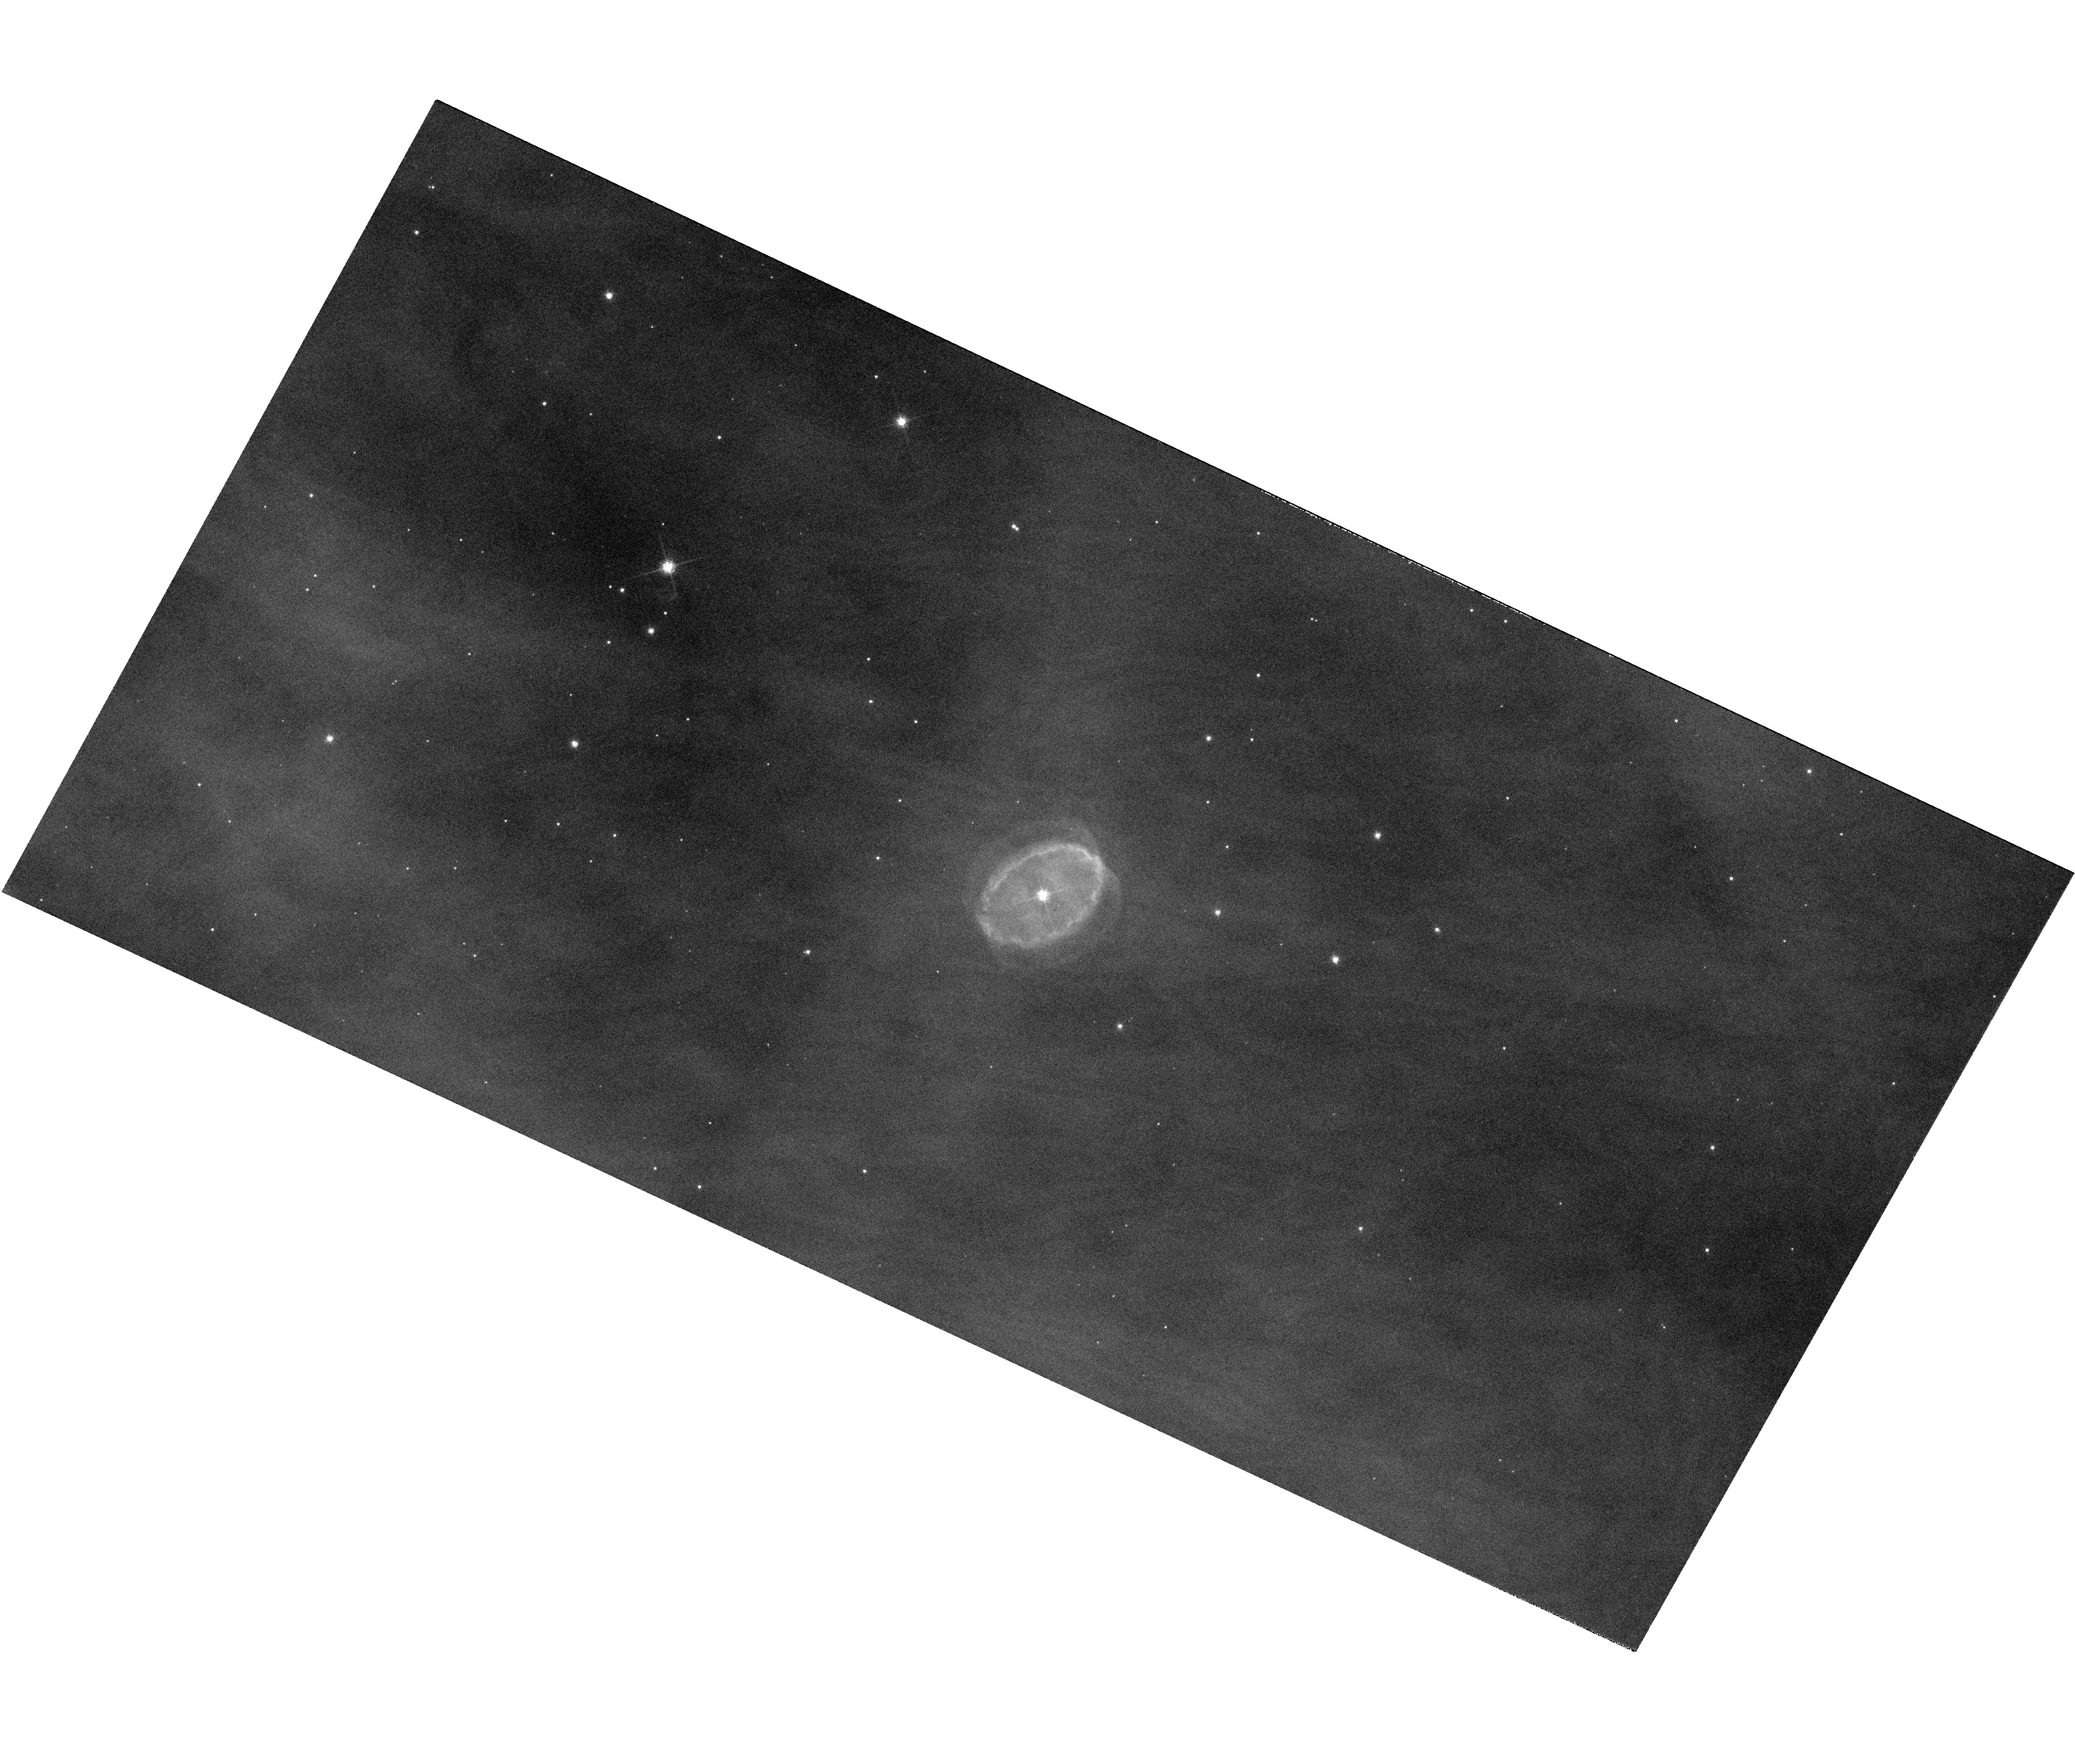
Target: SBW1. Instrument: WFC3/UVIS. Filter: F656N. Exposure: 14 min. Observation ID: hst_11637_01_wfc3_uvis_f656n_ib4i01

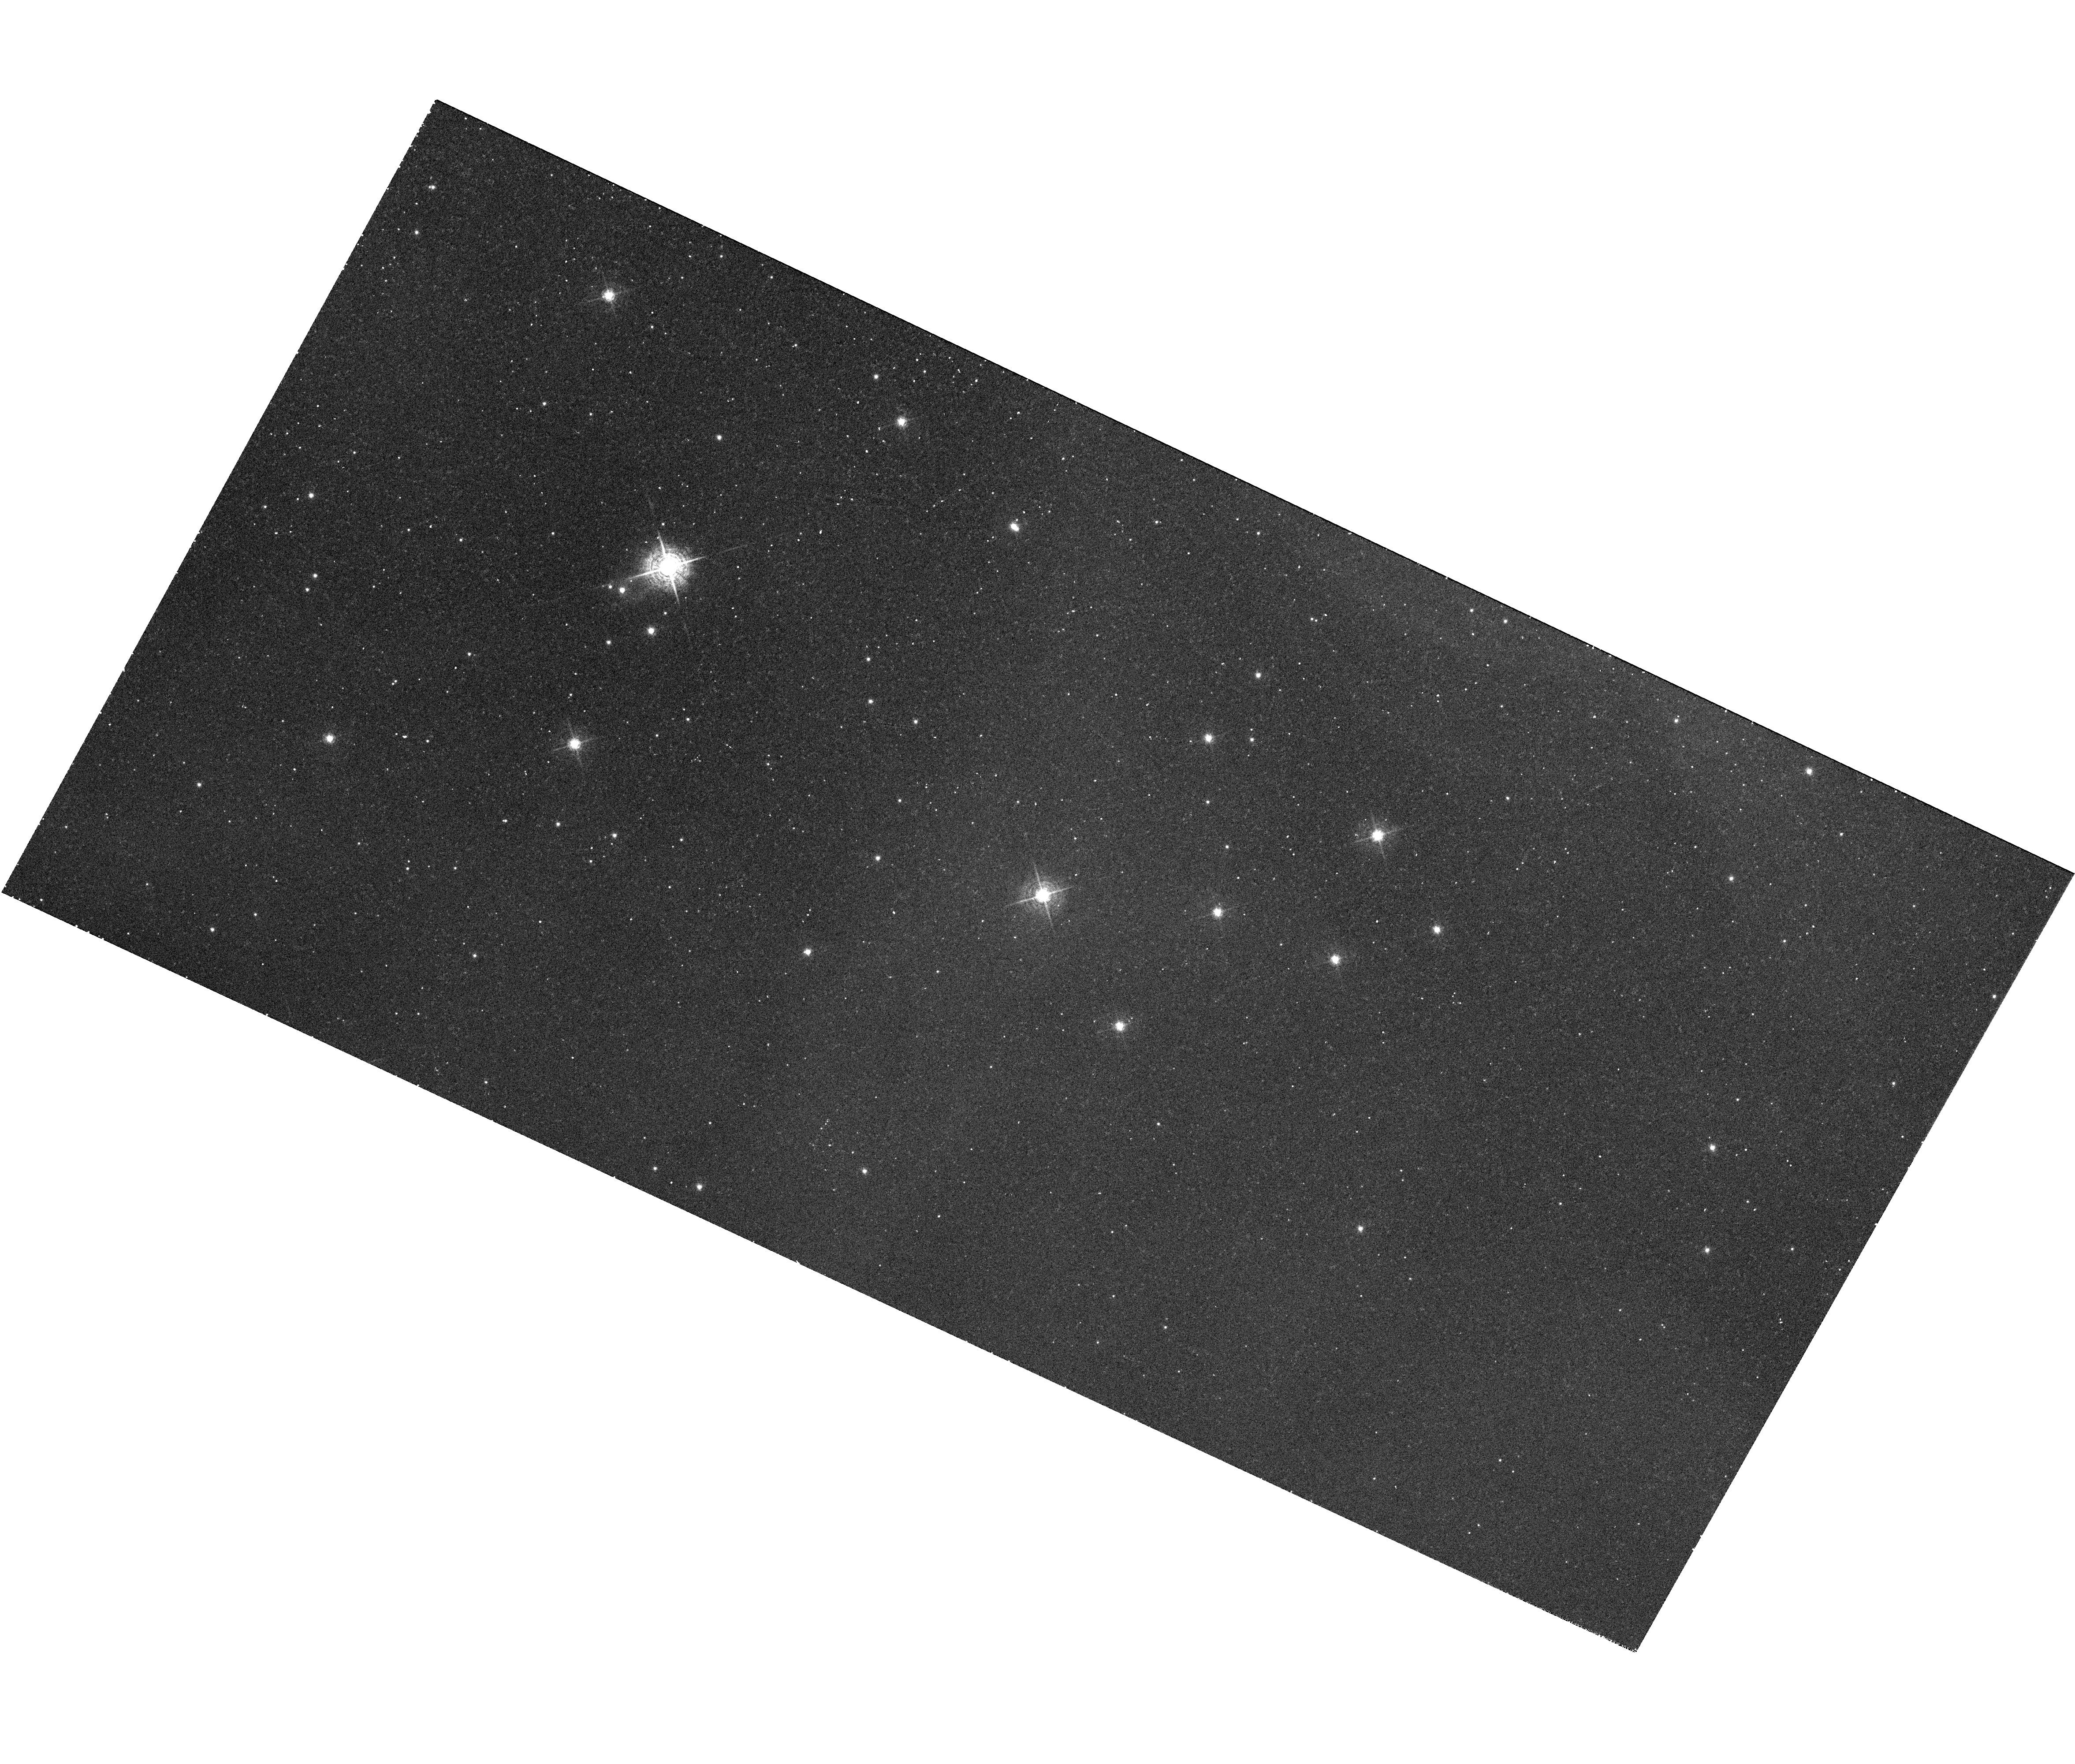
Target: SBW1. Instrument: WFC3/UVIS. Filter: F502N. Exposure: 7 min. Observation ID: hst_11637_01_wfc3_uvis_f502n_ib4i01

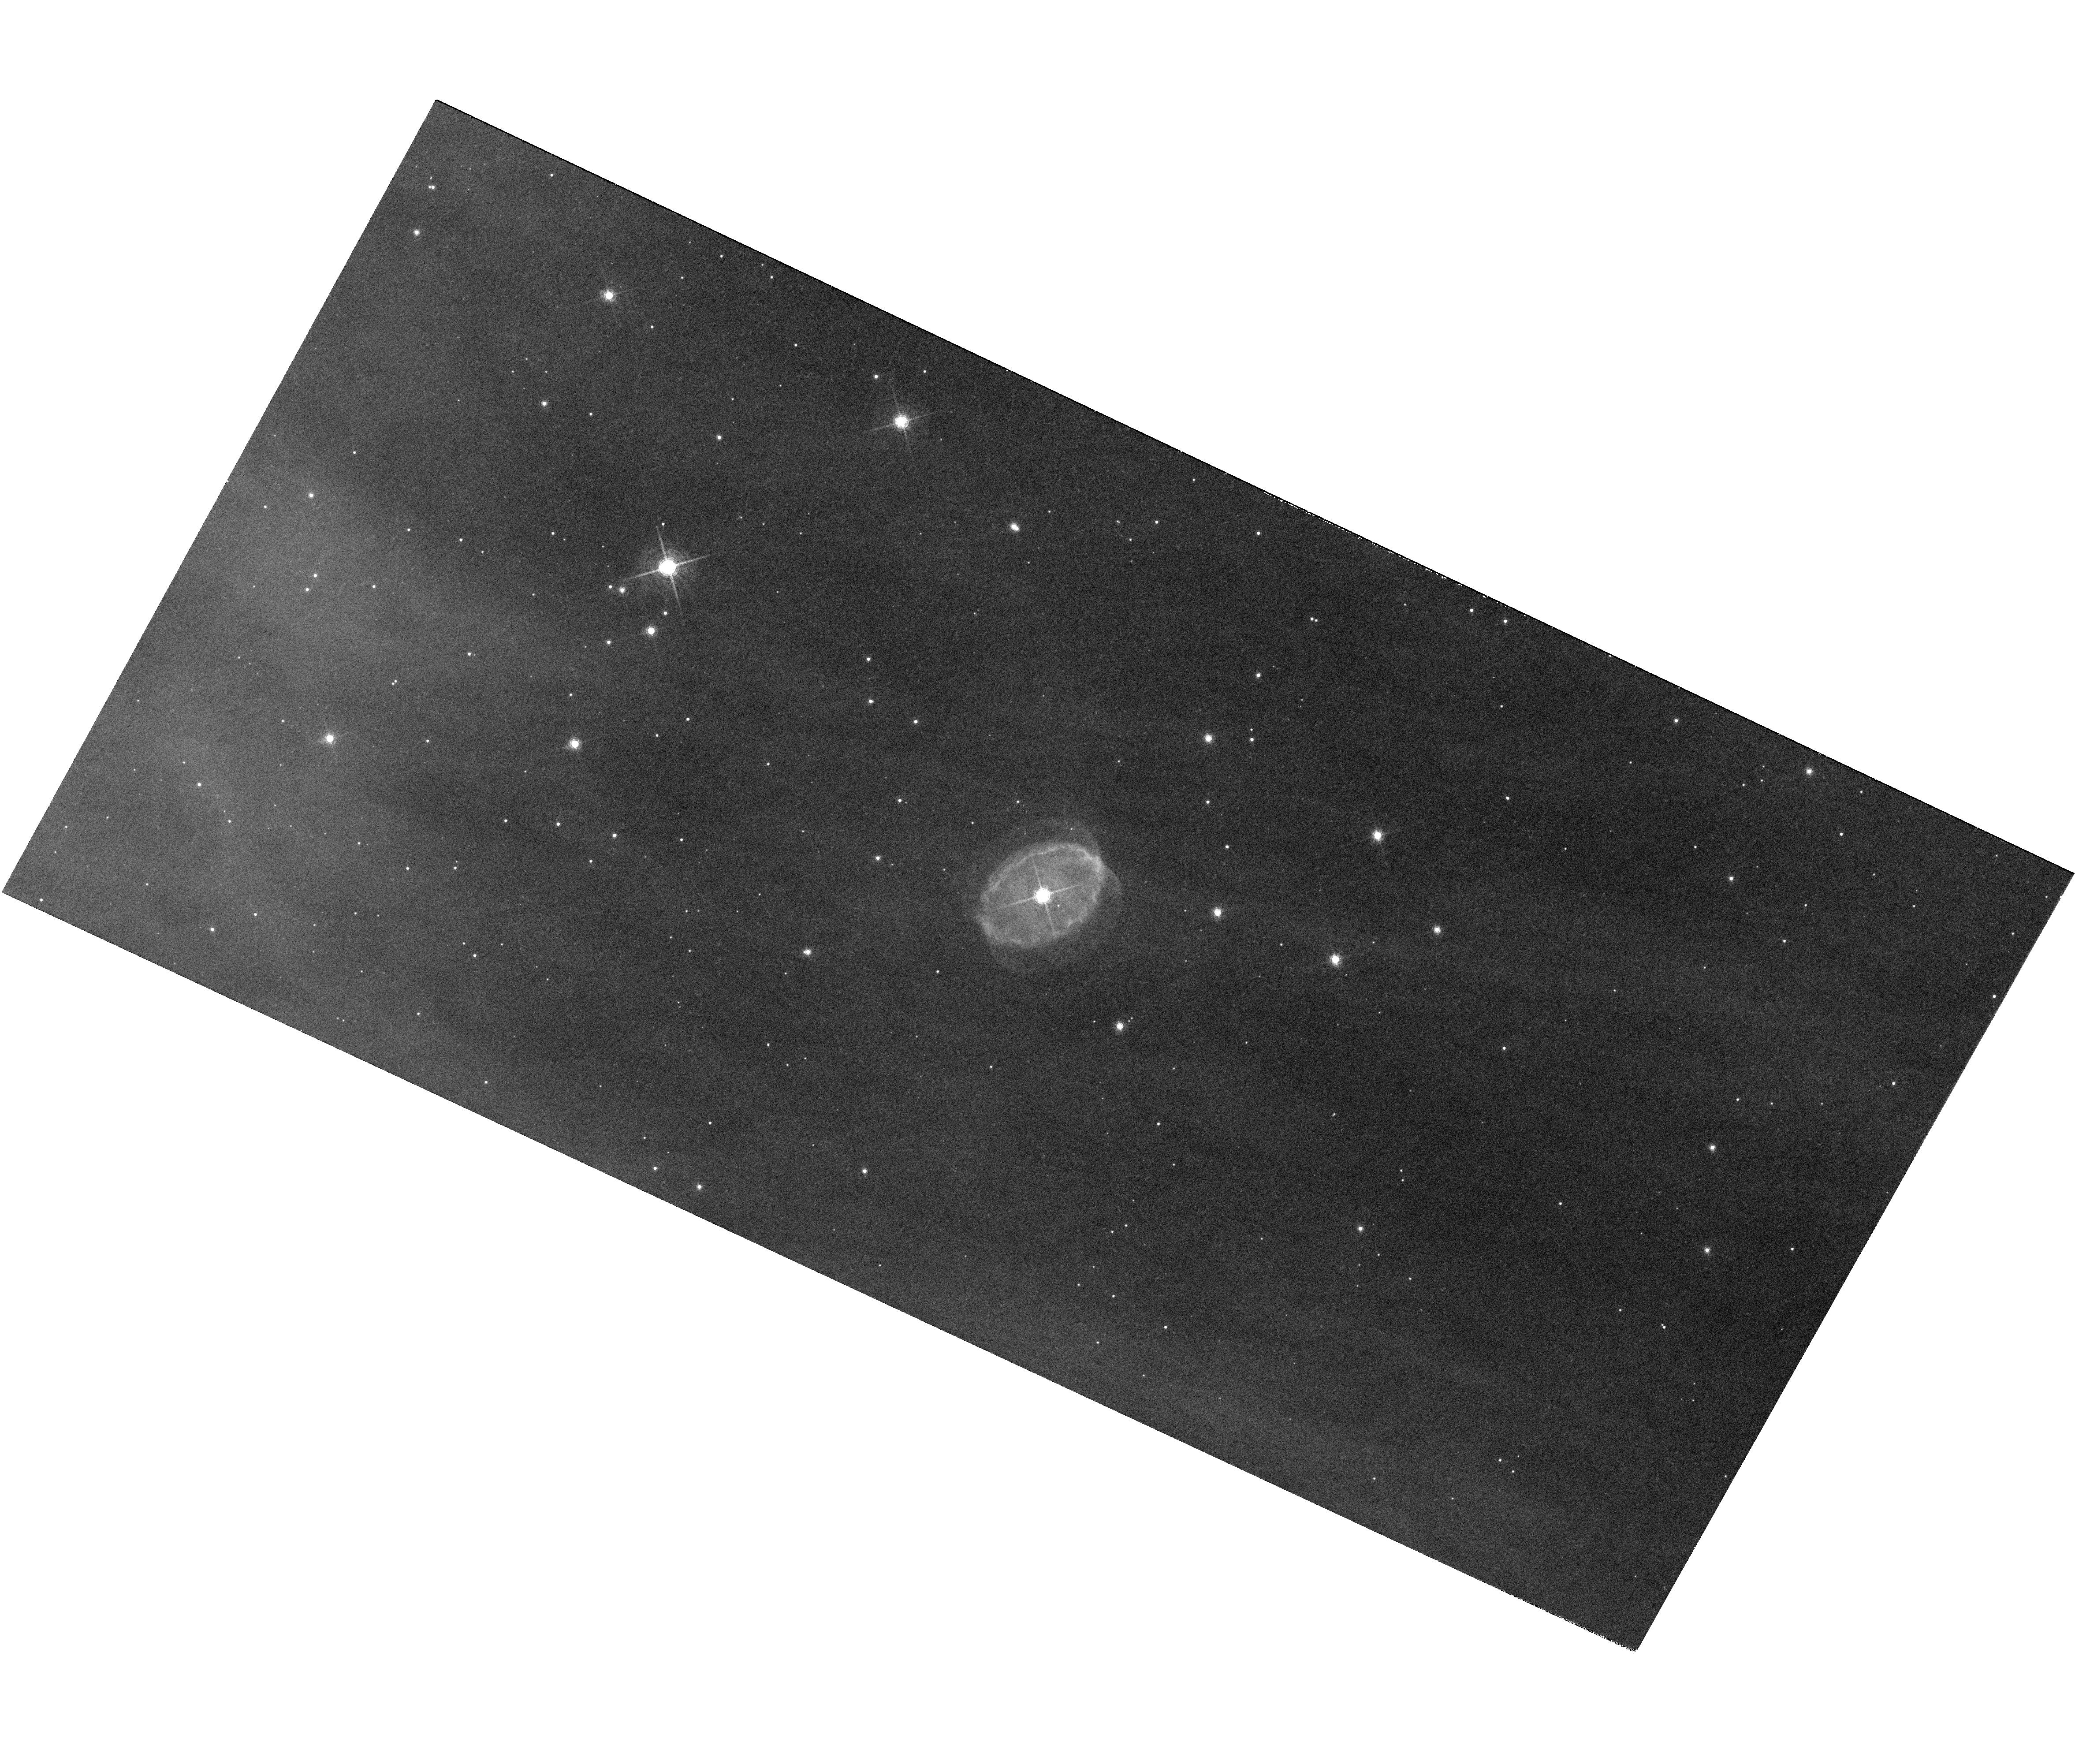
Target: SBW1. Instrument: WFC3/UVIS. Filter: F658N. Exposure: 16 min. Observation ID: hst_11637_01_wfc3_uvis_f658n_ib4i01

A Closeup View of a Twin of SN 1987A Before Explosion (PI: Smith, Nathan)

Last year we reported the discovery of a ring nebula called SBW1 around a blue supergiant star in our Galaxy. In almost every respect, it is a true "twin" of the equatorial ring nebula around SN 1987A: it has an identical physical radius of 0.2pc, a similar expansion speed and age, it is located in a massive HII region, the central star is an early B supergiant with the same luminosity as SN1987A's progenitor, and the ring's structure in our ground-based H-alpha images looks almost identical to early HST images of SN1987A's ring. The detailed density structure of SN1987A's ring on scales smaller than the limiting resolution of HST has become a pressing question, because the forward shock of the supernova is now colliding with that ring, causing it to brighten by 3 orders of magnitude and giving rise to a series of "hotspots" around the ring. HST/WFC3 images of SBW1 will provide a snapshot of an SN1987A-like ring before the supernova explodes, and will provide a detailed view of the important density inhomogeneities in the ring with a physical spatial resolution 10 times better than HST images of SN1987A (because SBW1 is 10 times closer to us). STIS spectra will allow us to directly measure the radial density structure of the ring. Both the overall radial density profile and the detailed structures of the clumps that give rise to the "hotspots" are critical factors in modeling the rapid evolution of SN1987A, and our proposed study of SBW1 will provide extremely valuable input for those models.